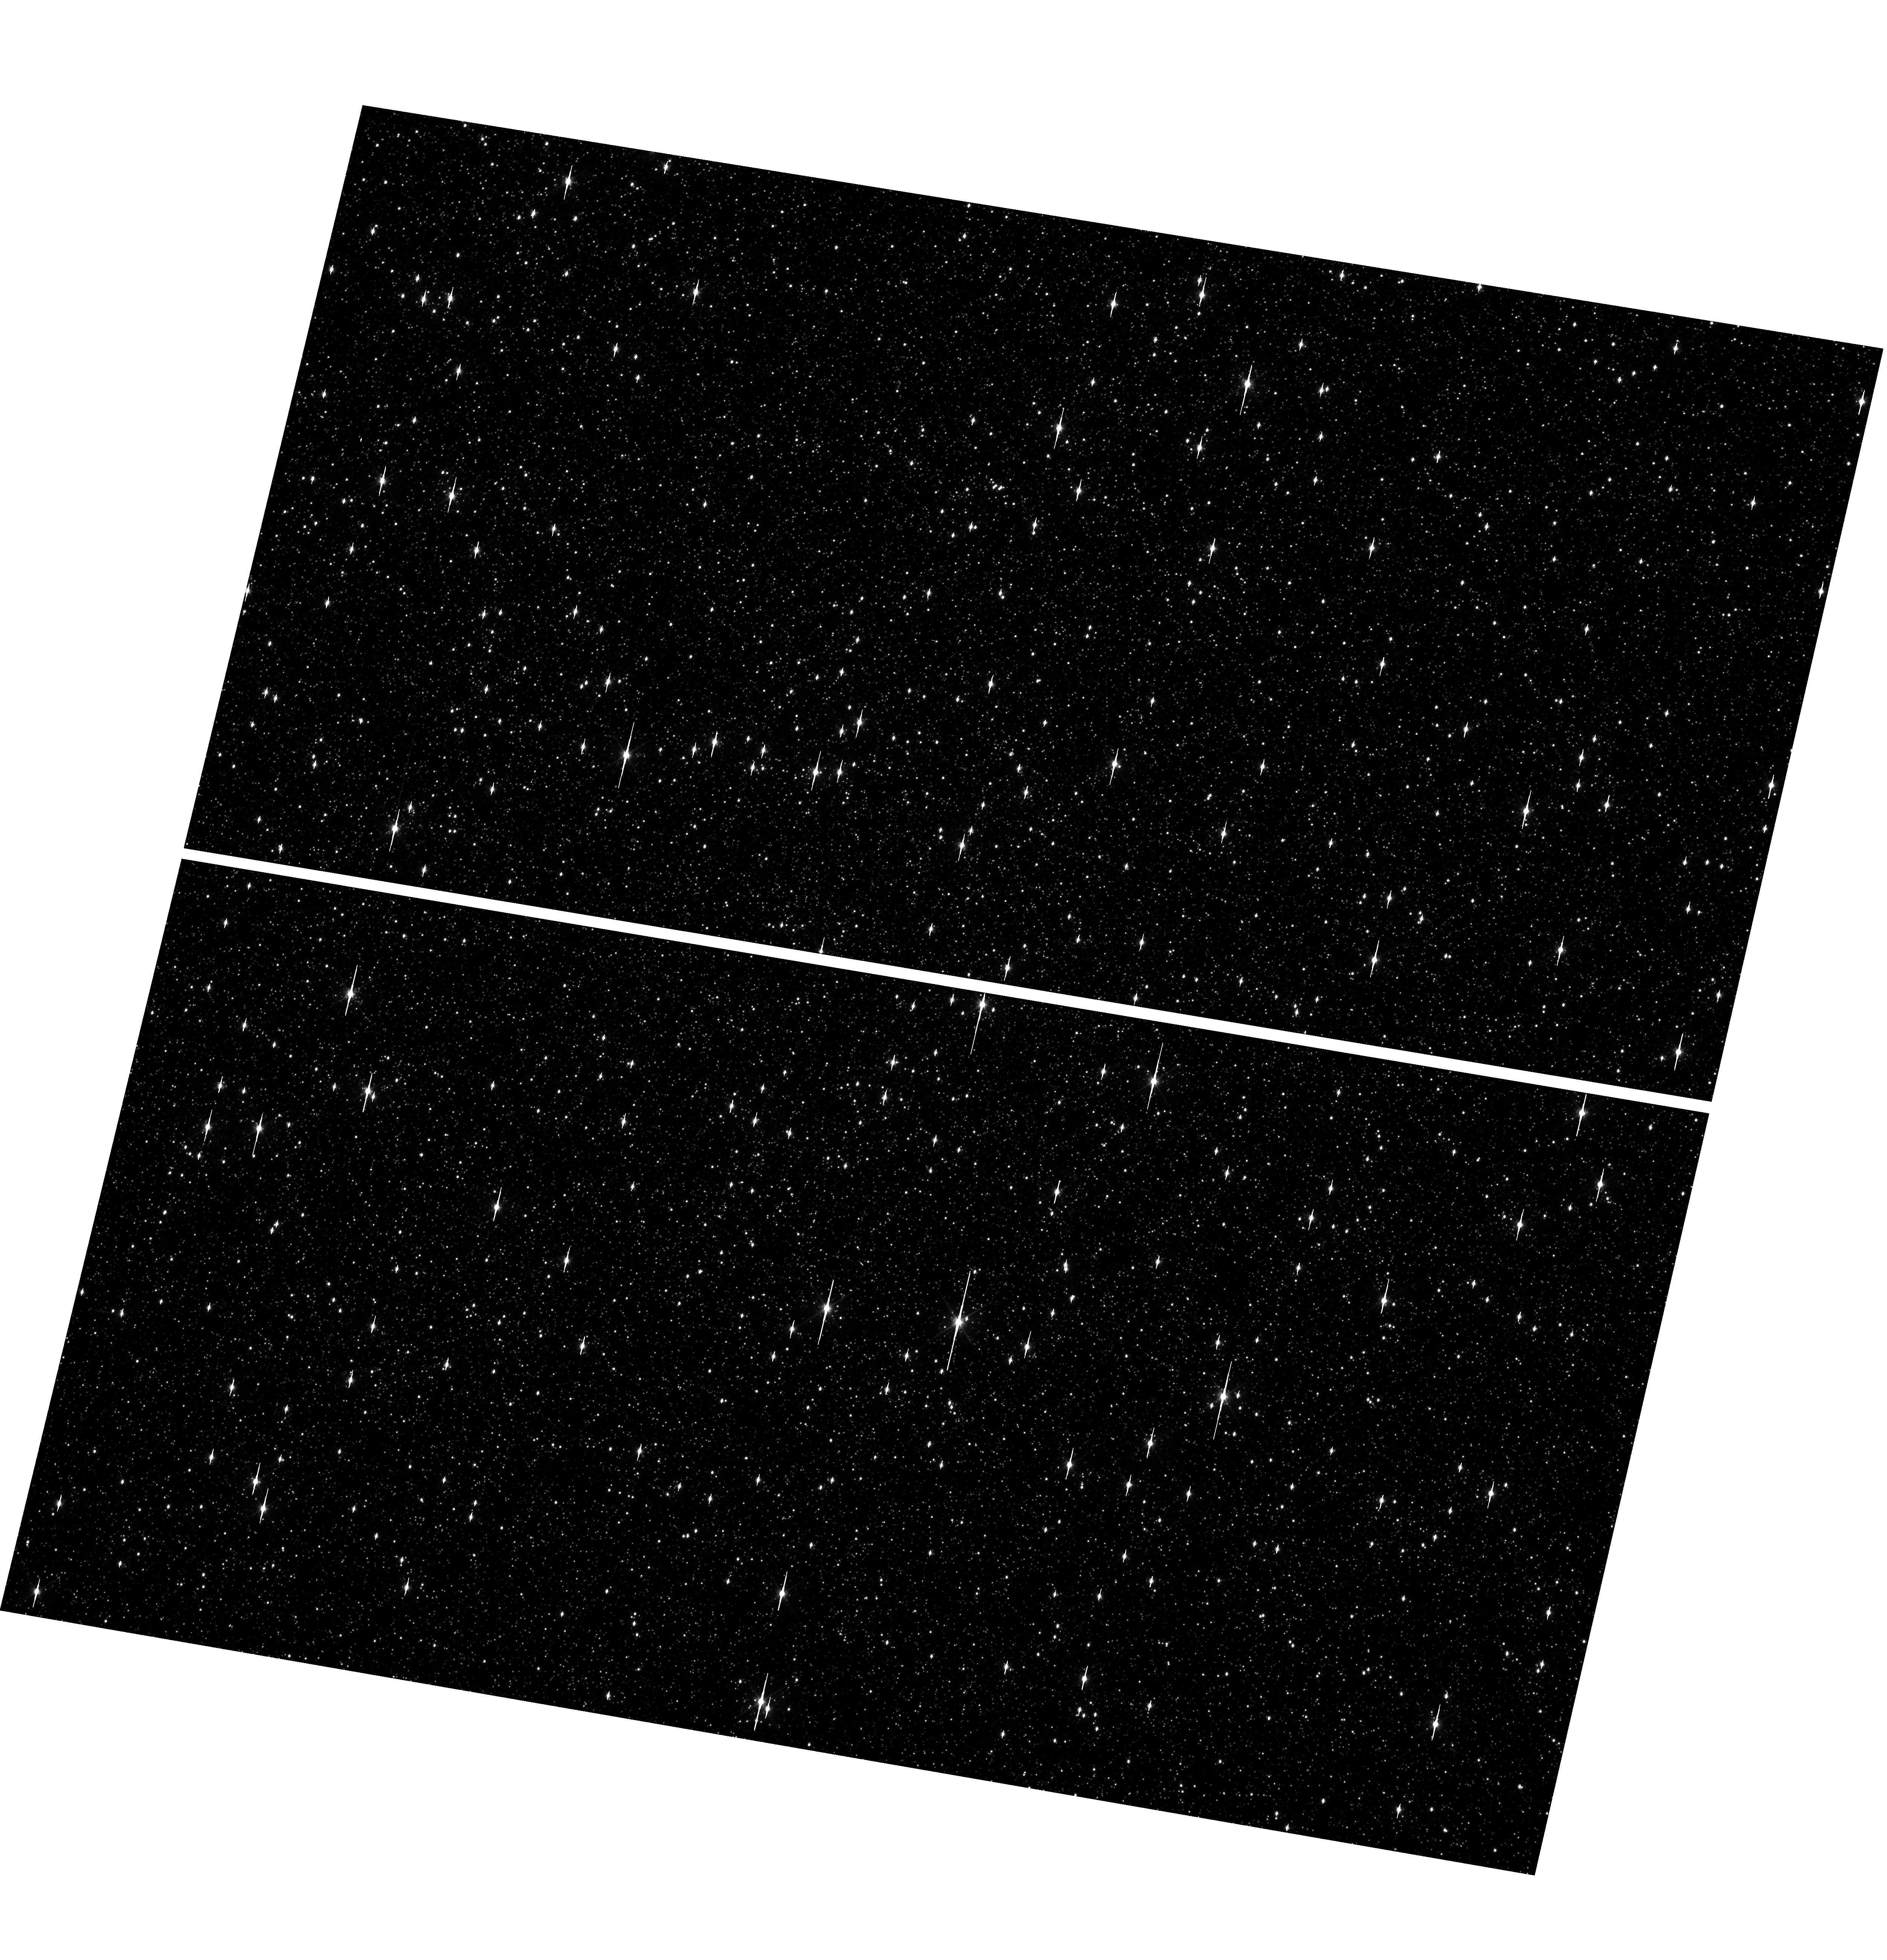
Target: OMEGACEN. Instrument: WFC3/UVIS. Filter: F606W. Exposure: 1 min. Observation ID: hst_17372_15_wfc3_uvis_f606w_if5h15

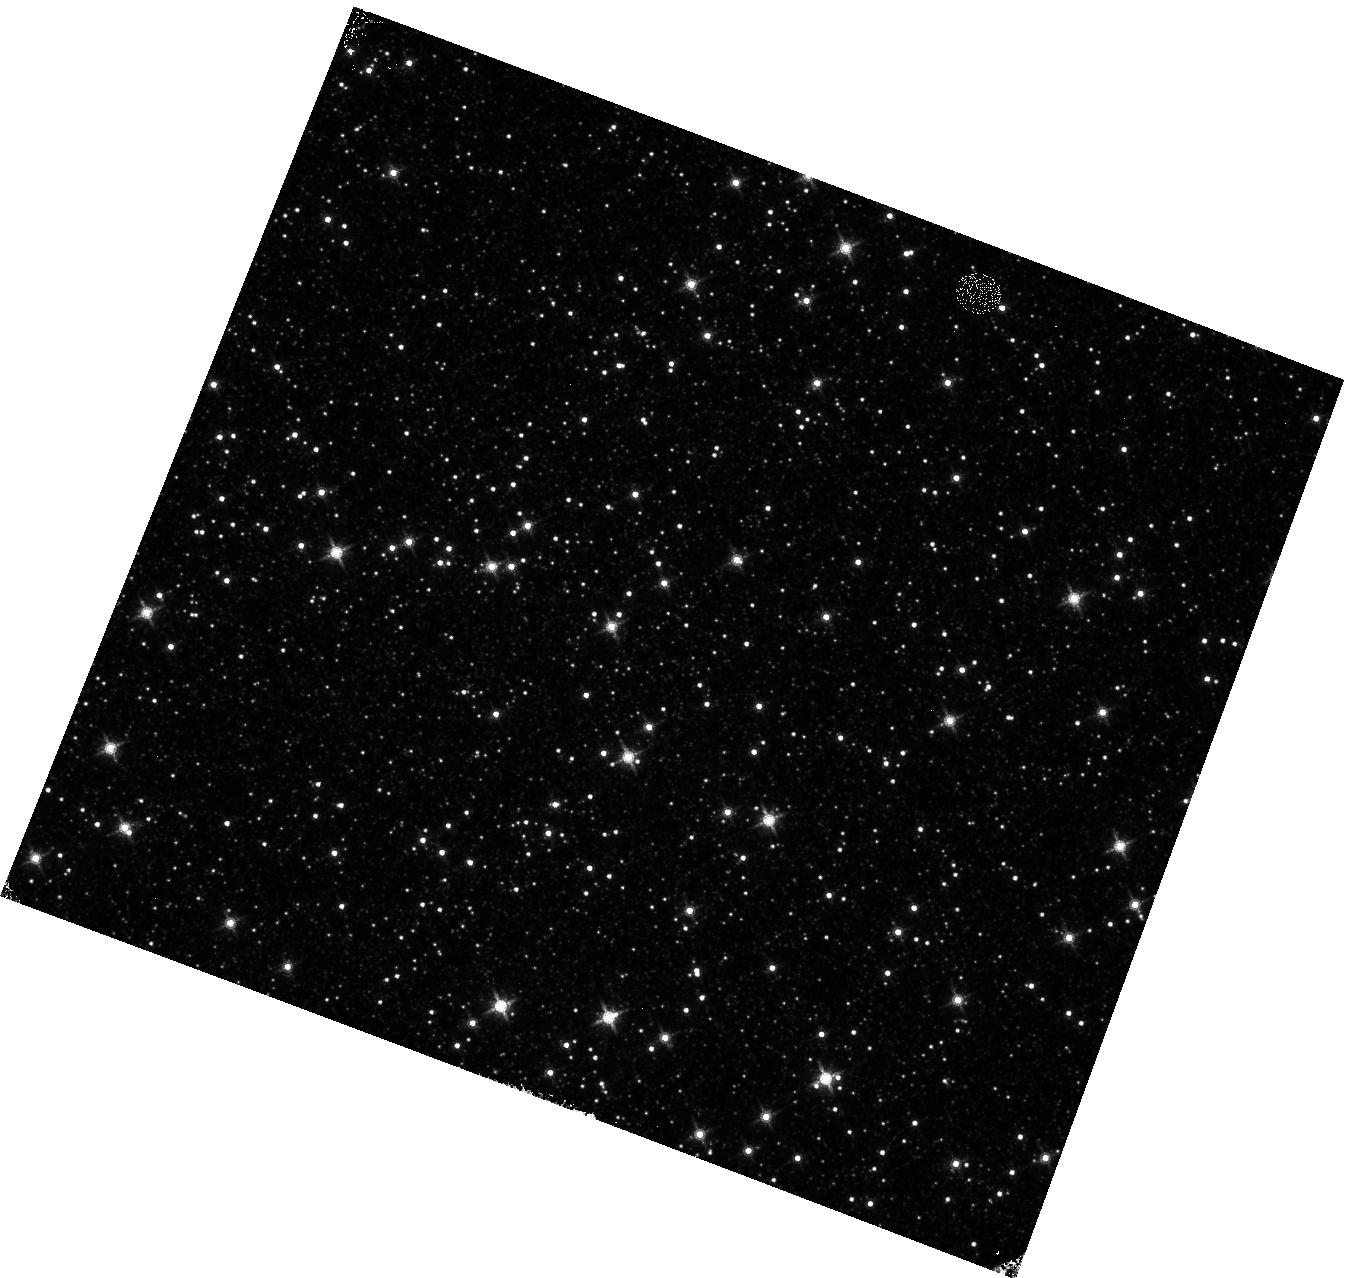
Target: OMEGACEN. Instrument: WFC3/IR. Filter: F160W. Exposure: 4 min. Observation ID: hst_17372_06_wfc3_ir_f160w_if5h06

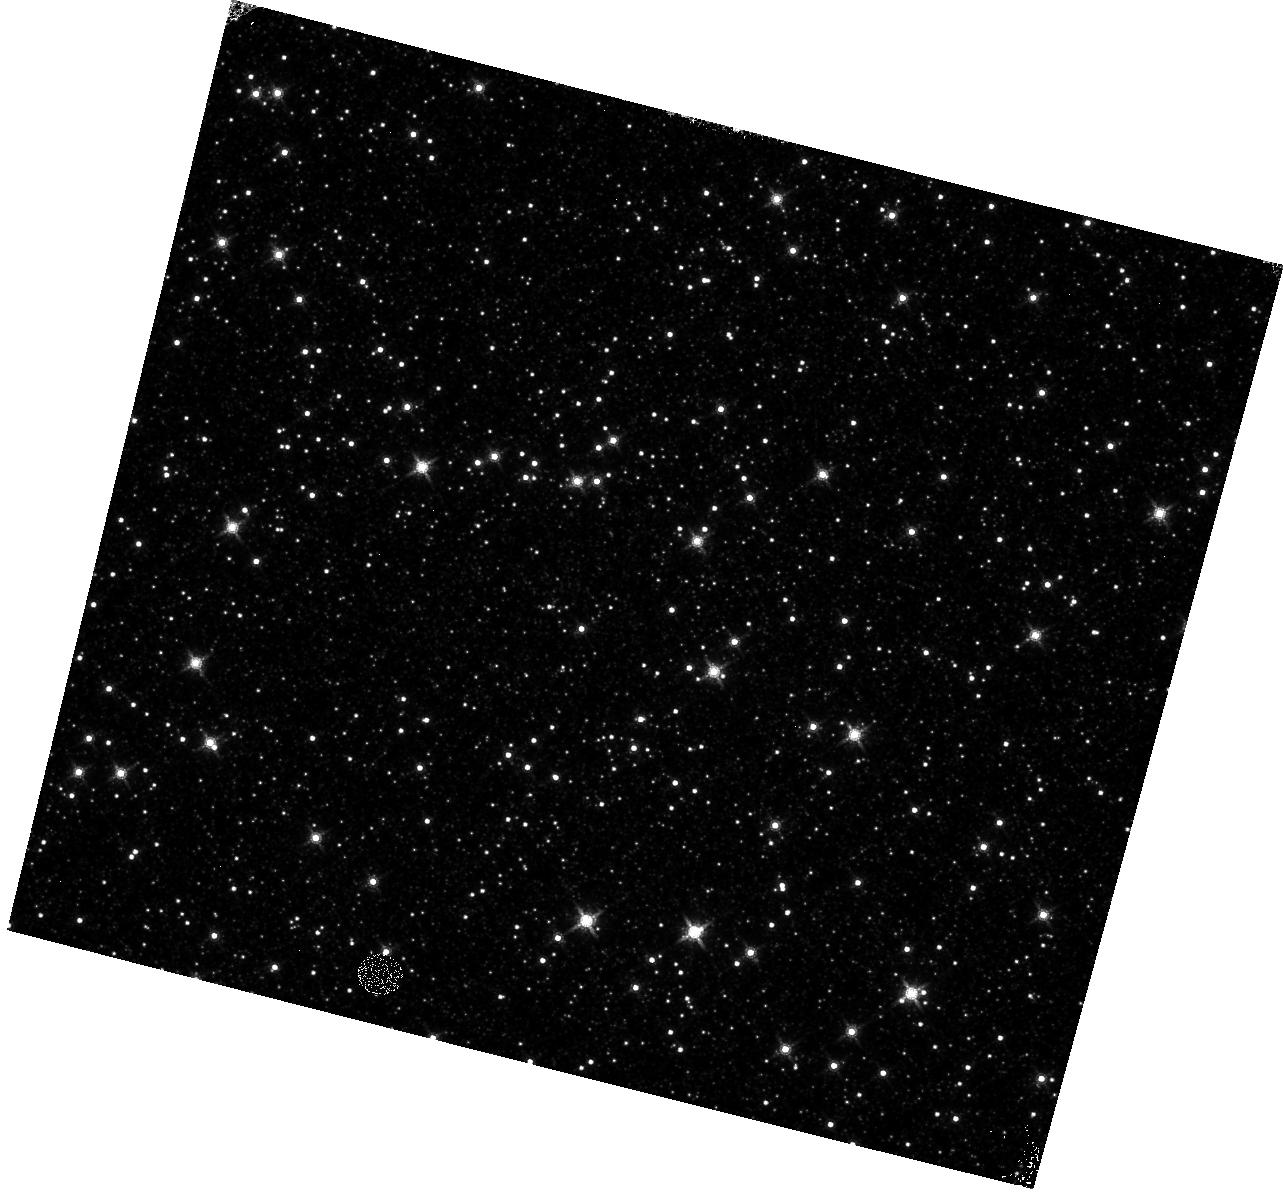
Target: OMEGACEN. Instrument: WFC3/IR. Filter: F160W. Exposure: 4 min. Observation ID: hst_17372_17_wfc3_ir_f160w_if5h17

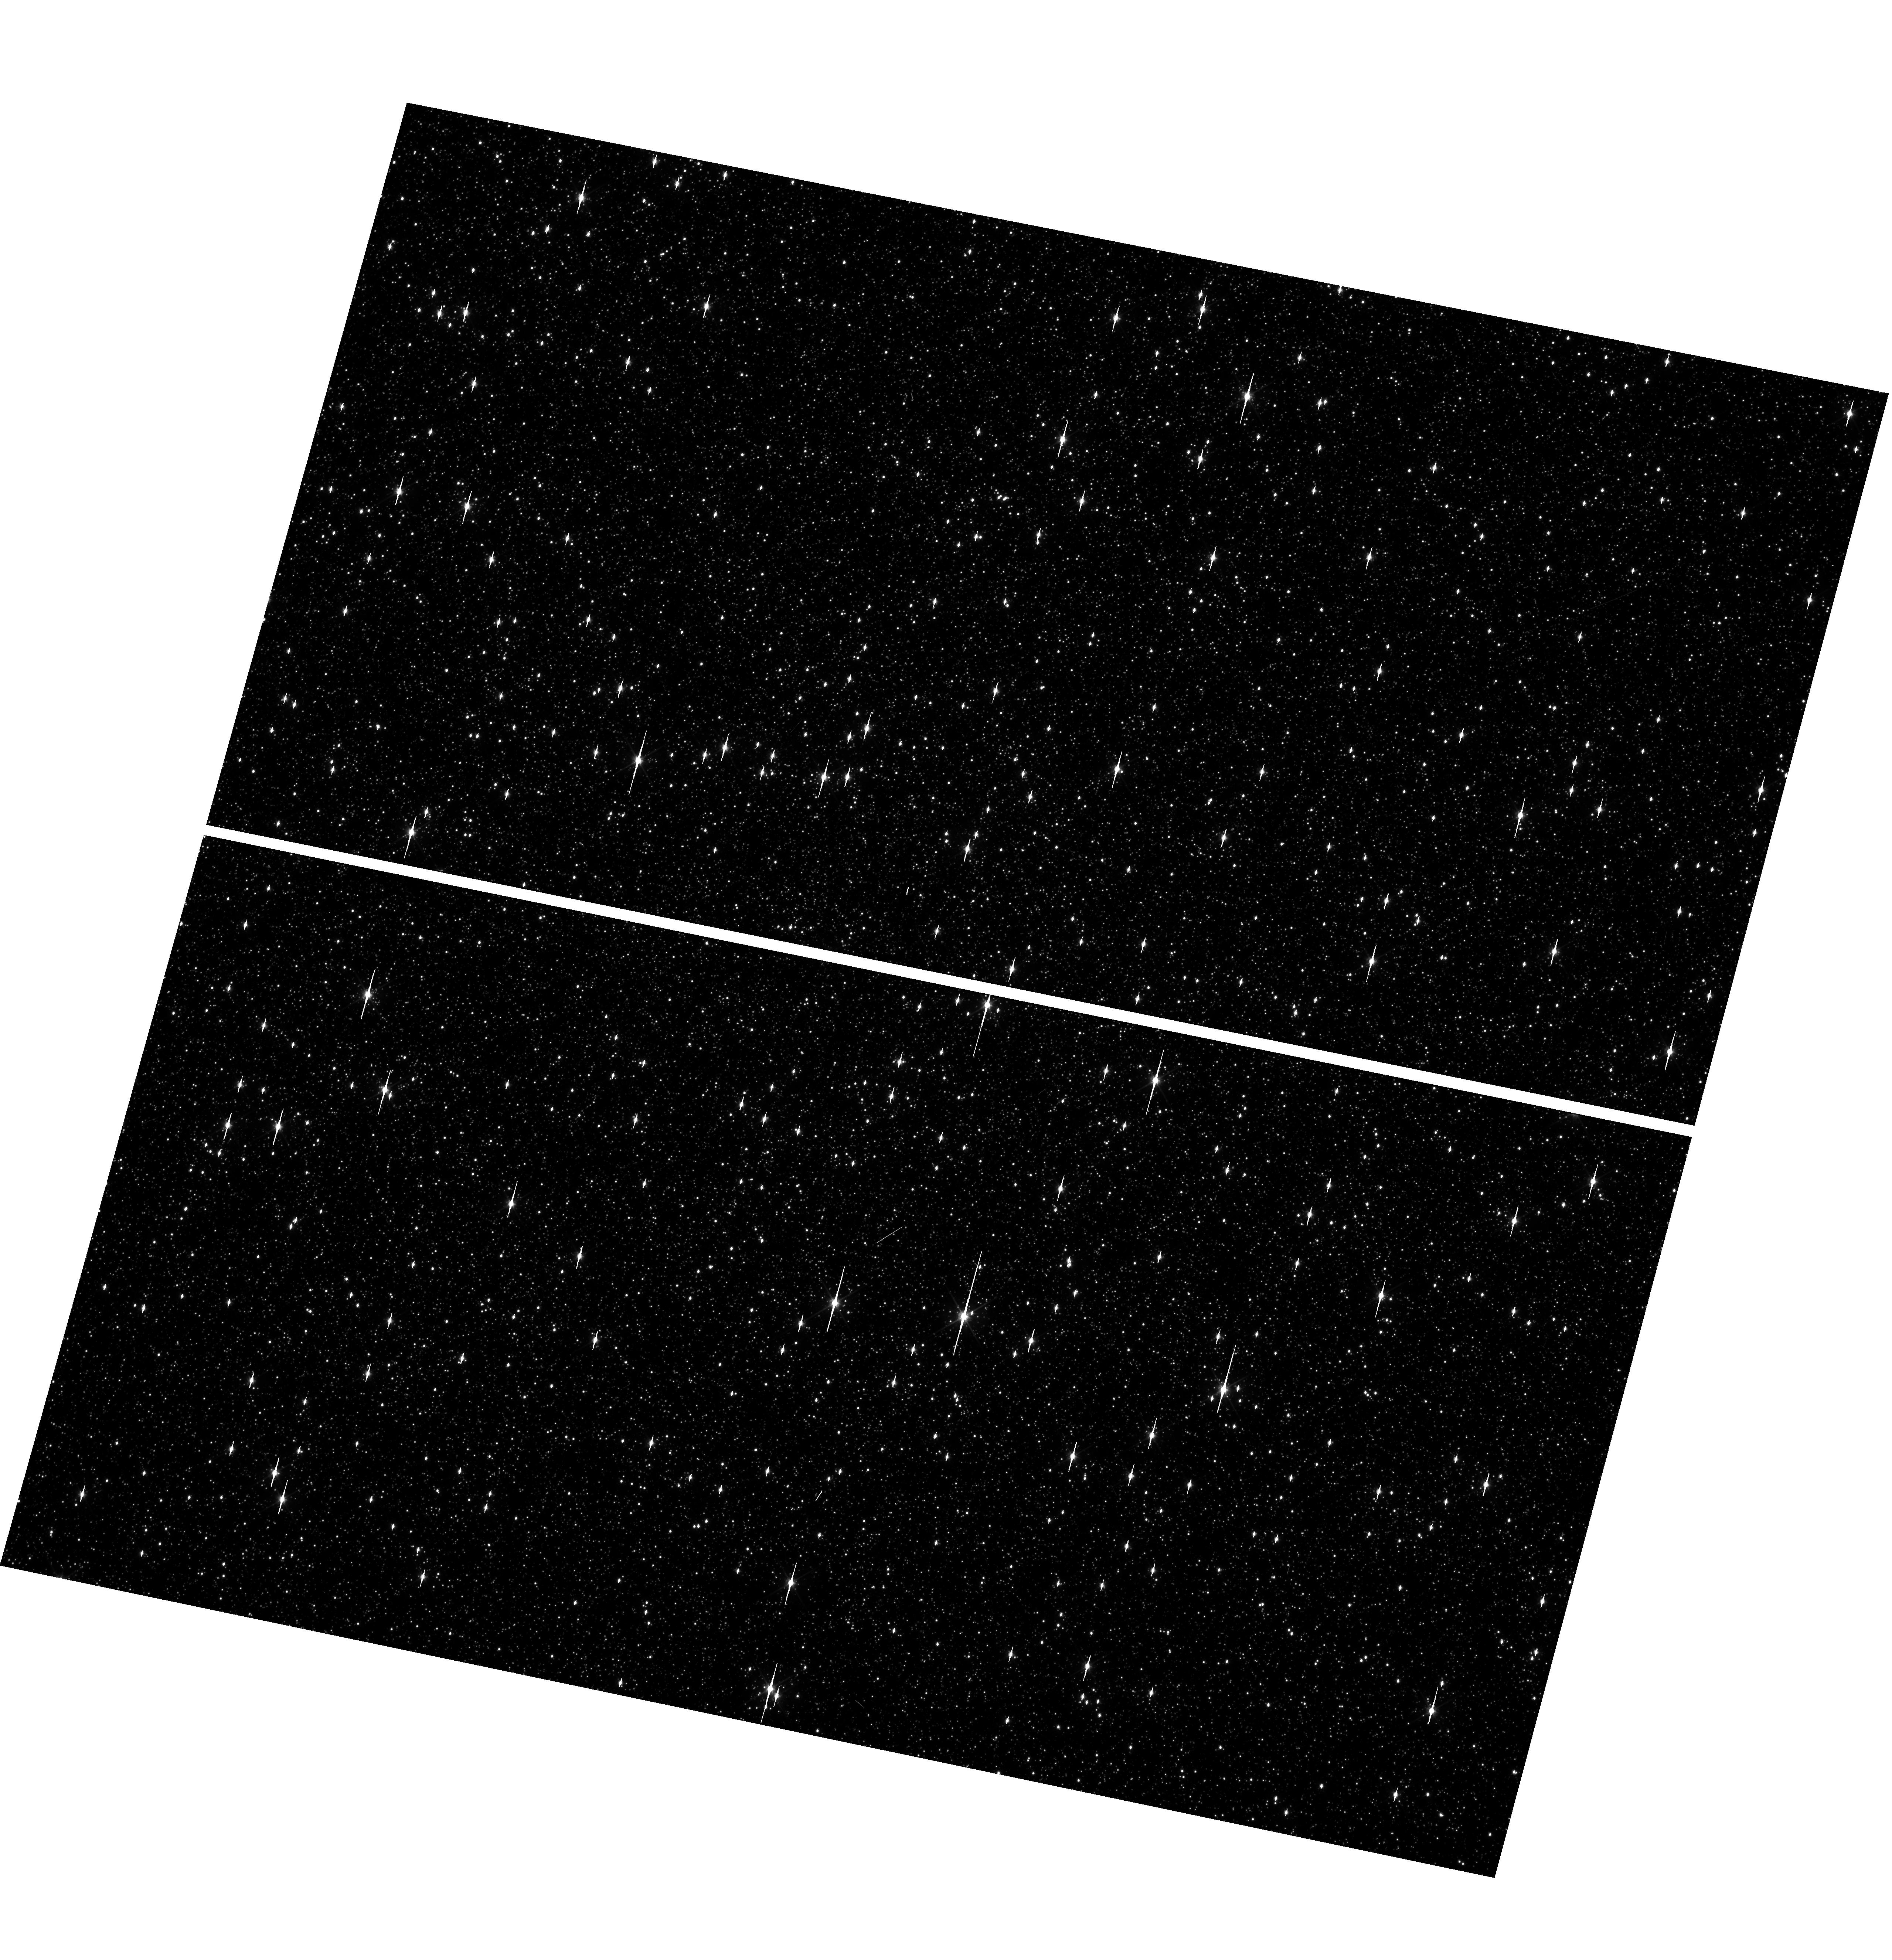
Target: OMEGACEN. Instrument: WFC3/UVIS. Filter: F606W. Exposure: 1 min. Observation ID: hst_17372_13_wfc3_uvis_f606w_if5h13

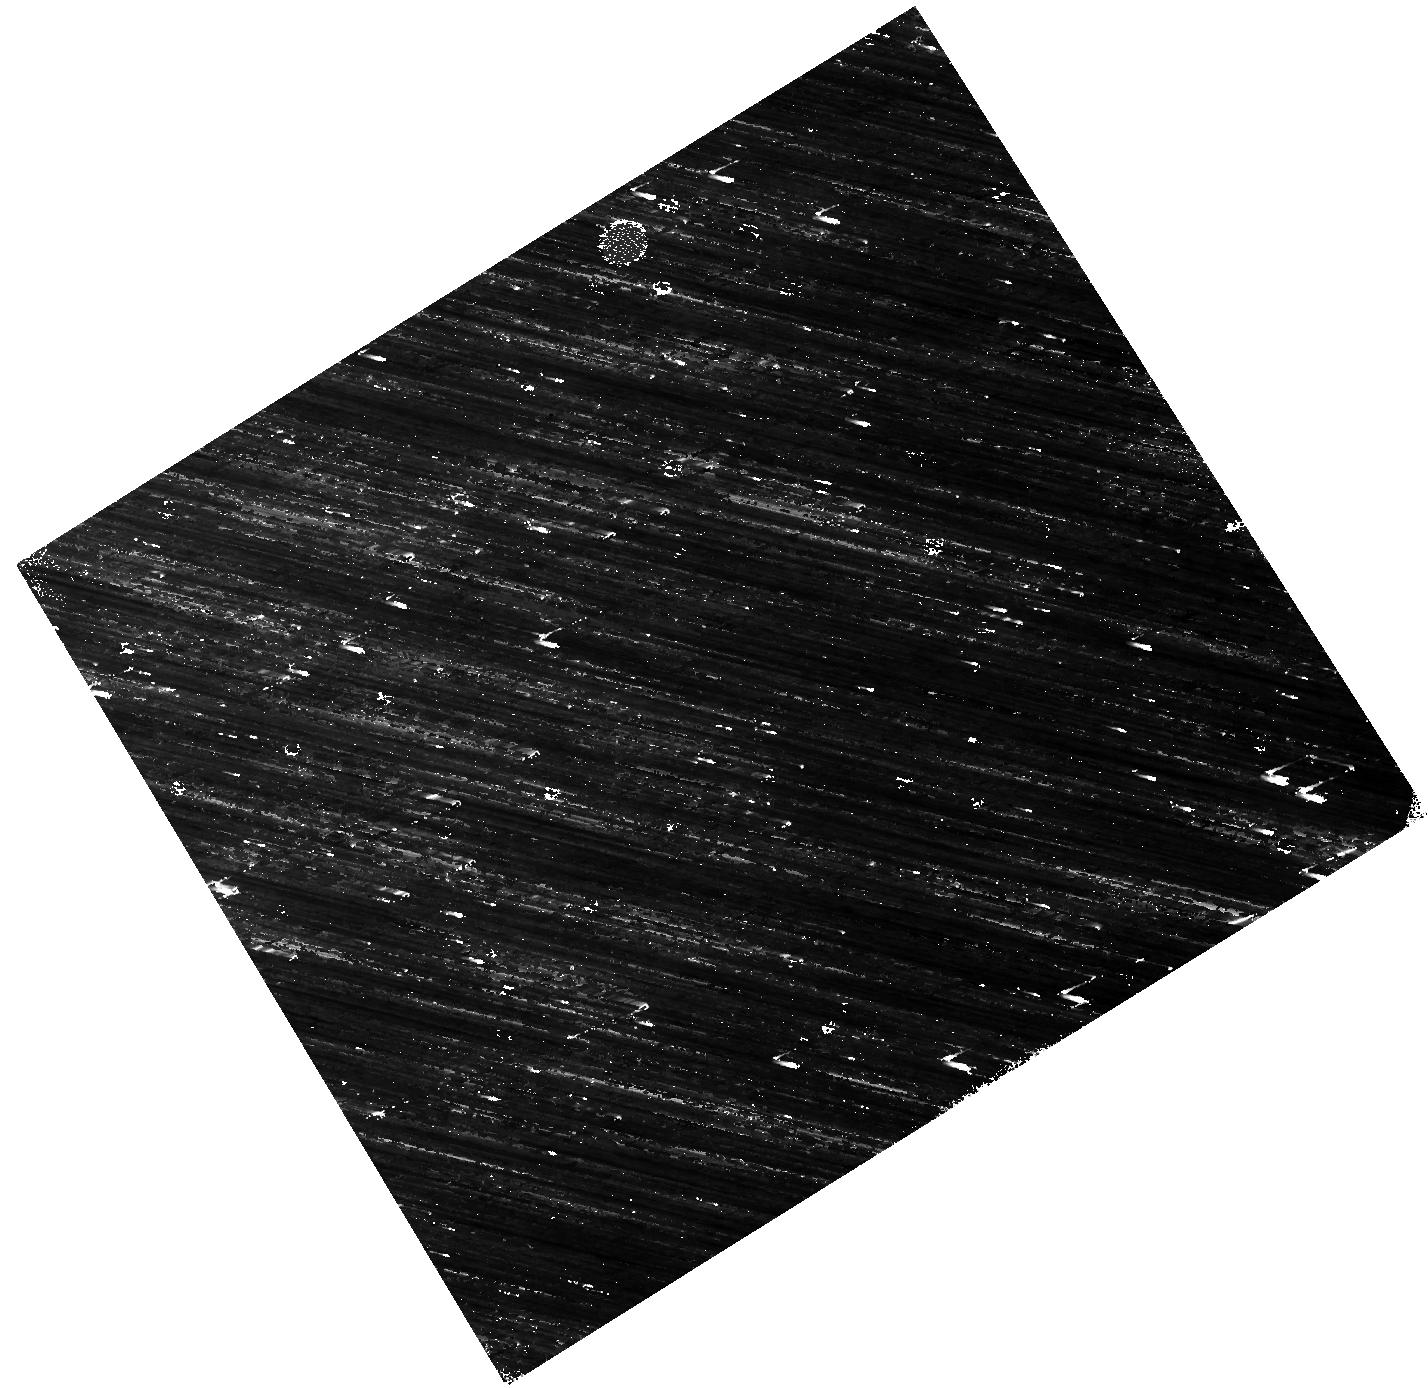
Target: OMEGACEN. Instrument: WFC3/IR. Filter: F160W. Exposure: 4 min. Observation ID: hst_17372_12_wfc3_ir_f160w_if5h12

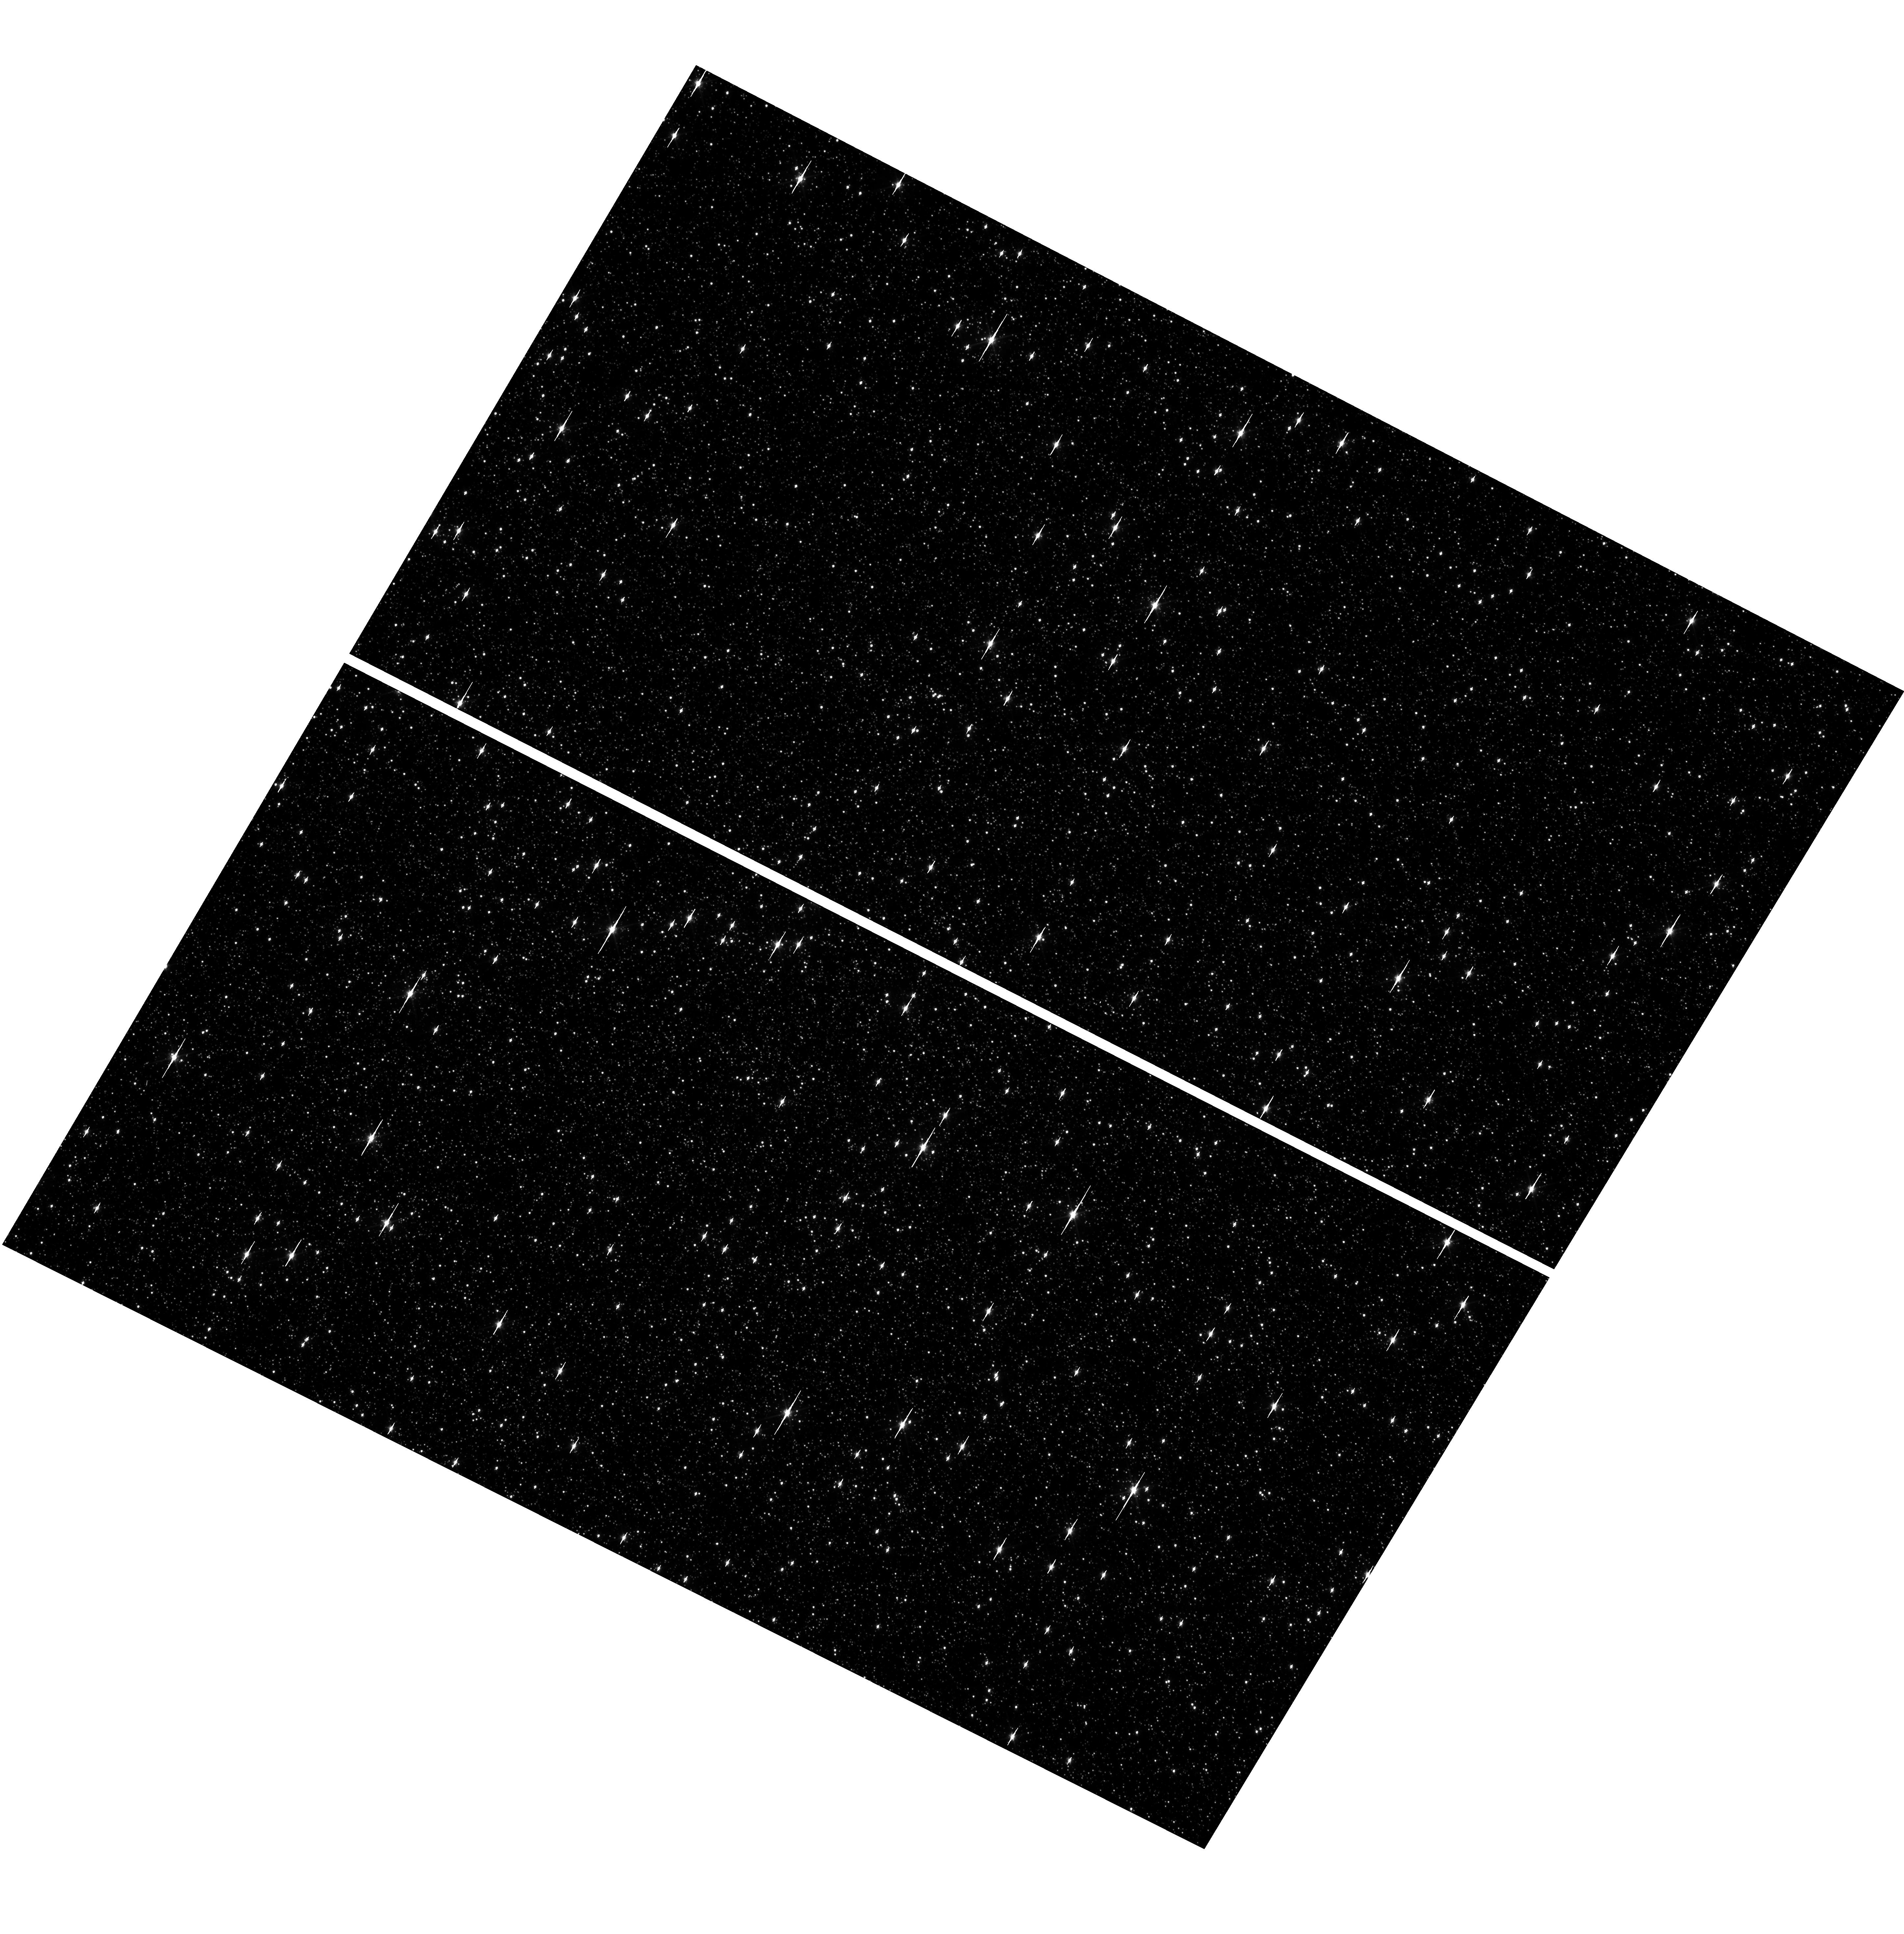
Target: OMEGACEN. Instrument: WFC3/UVIS. Filter: F606W. Exposure: 1 min. Observation ID: hst_17372_01_wfc3_uvis_f606w_if5h01

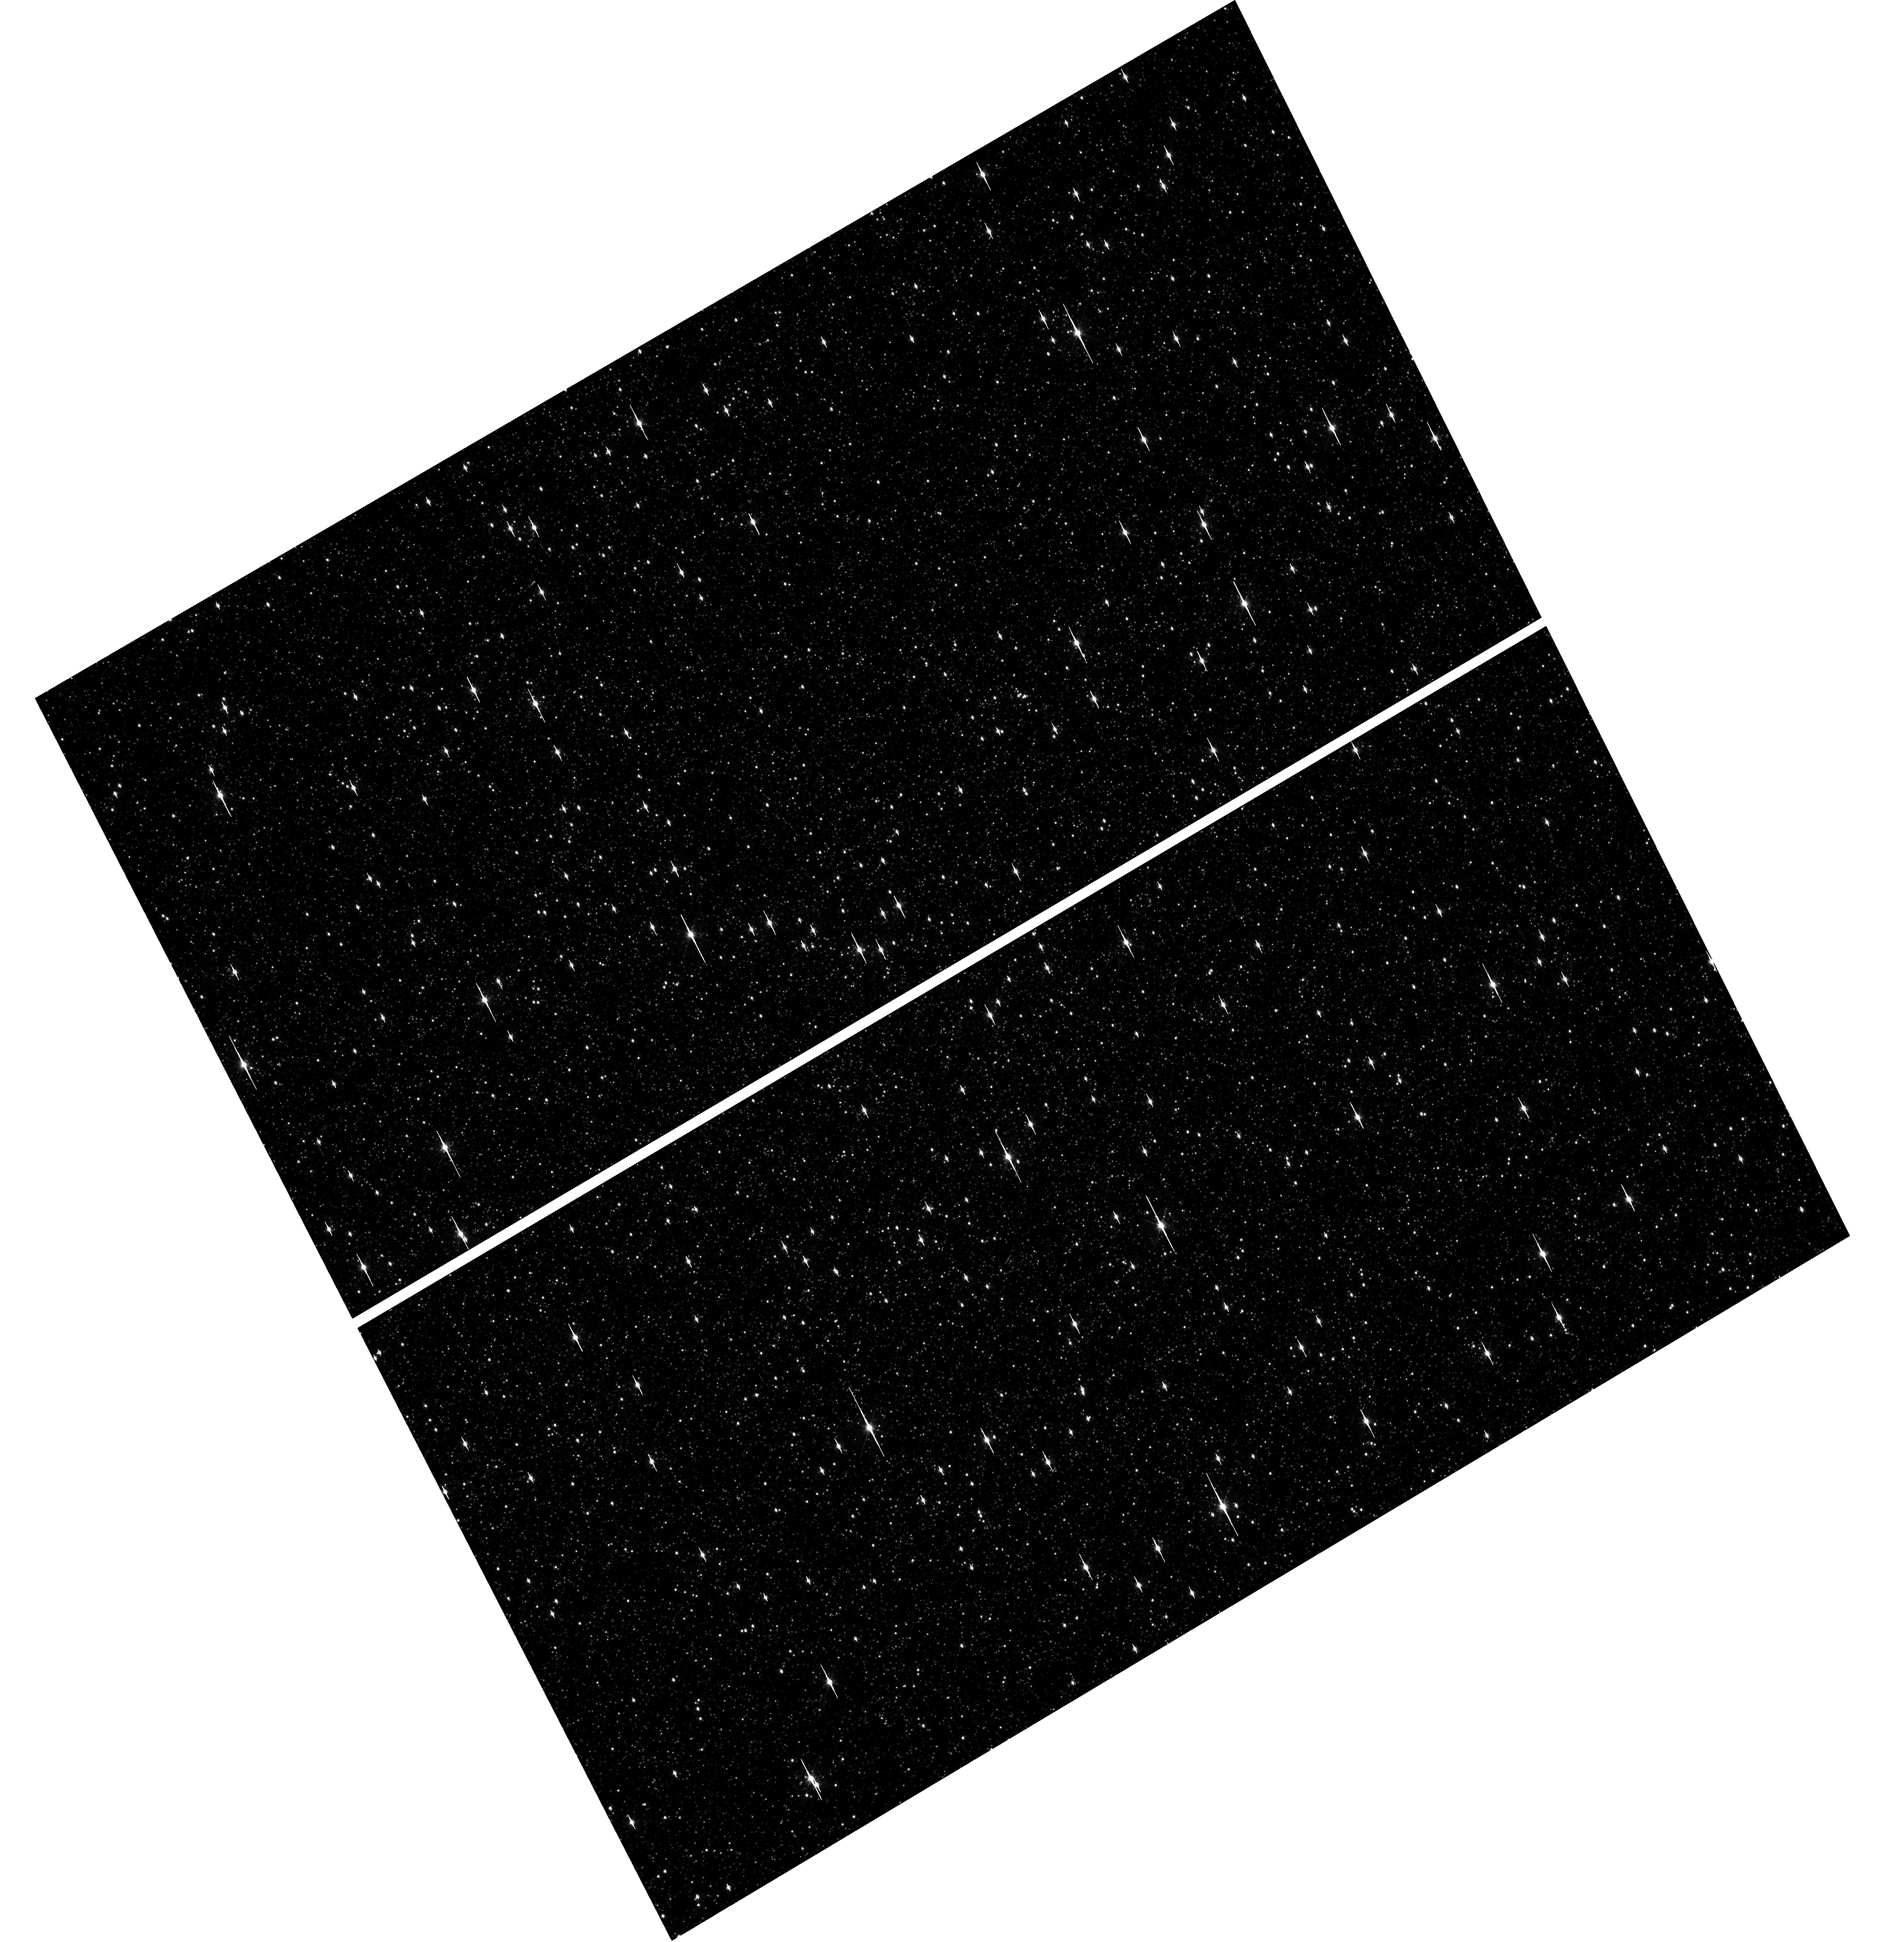
Target: OMEGACEN. Instrument: WFC3/UVIS. Filter: F606W. Exposure: 1 min. Observation ID: hst_17372_09_wfc3_uvis_f606w_if5h09

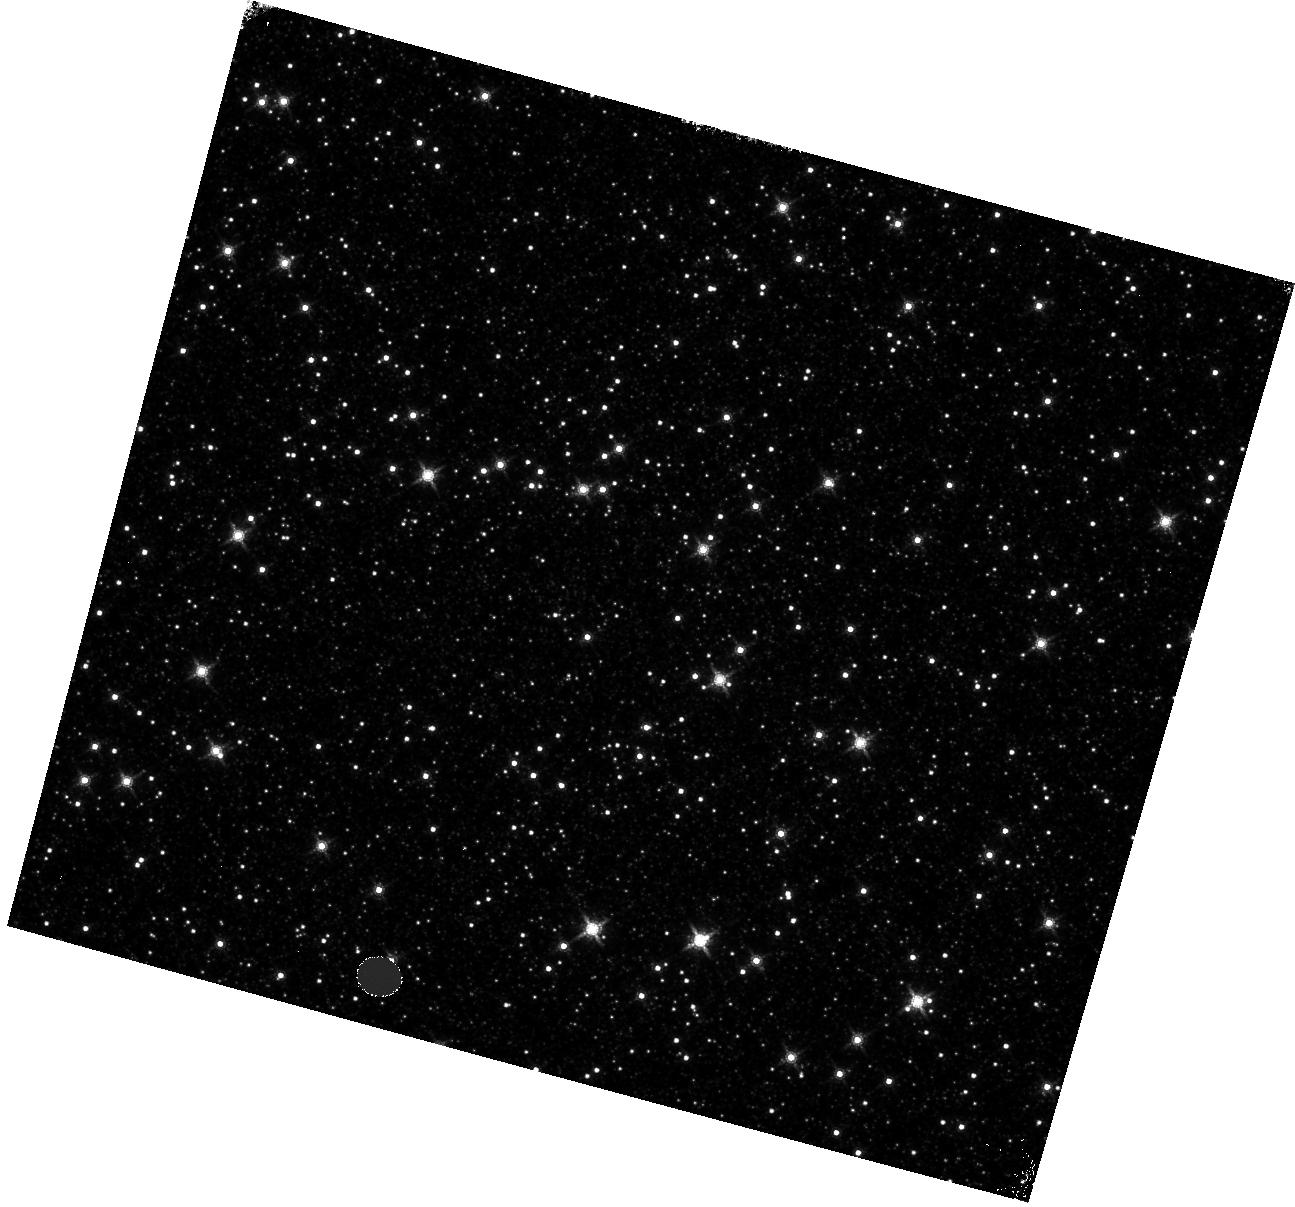
Target: OMEGACEN. Instrument: WFC3/IR. Filter: F160W. Exposure: 4 min. Observation ID: hst_17372_16_wfc3_ir_f160w_if5h16

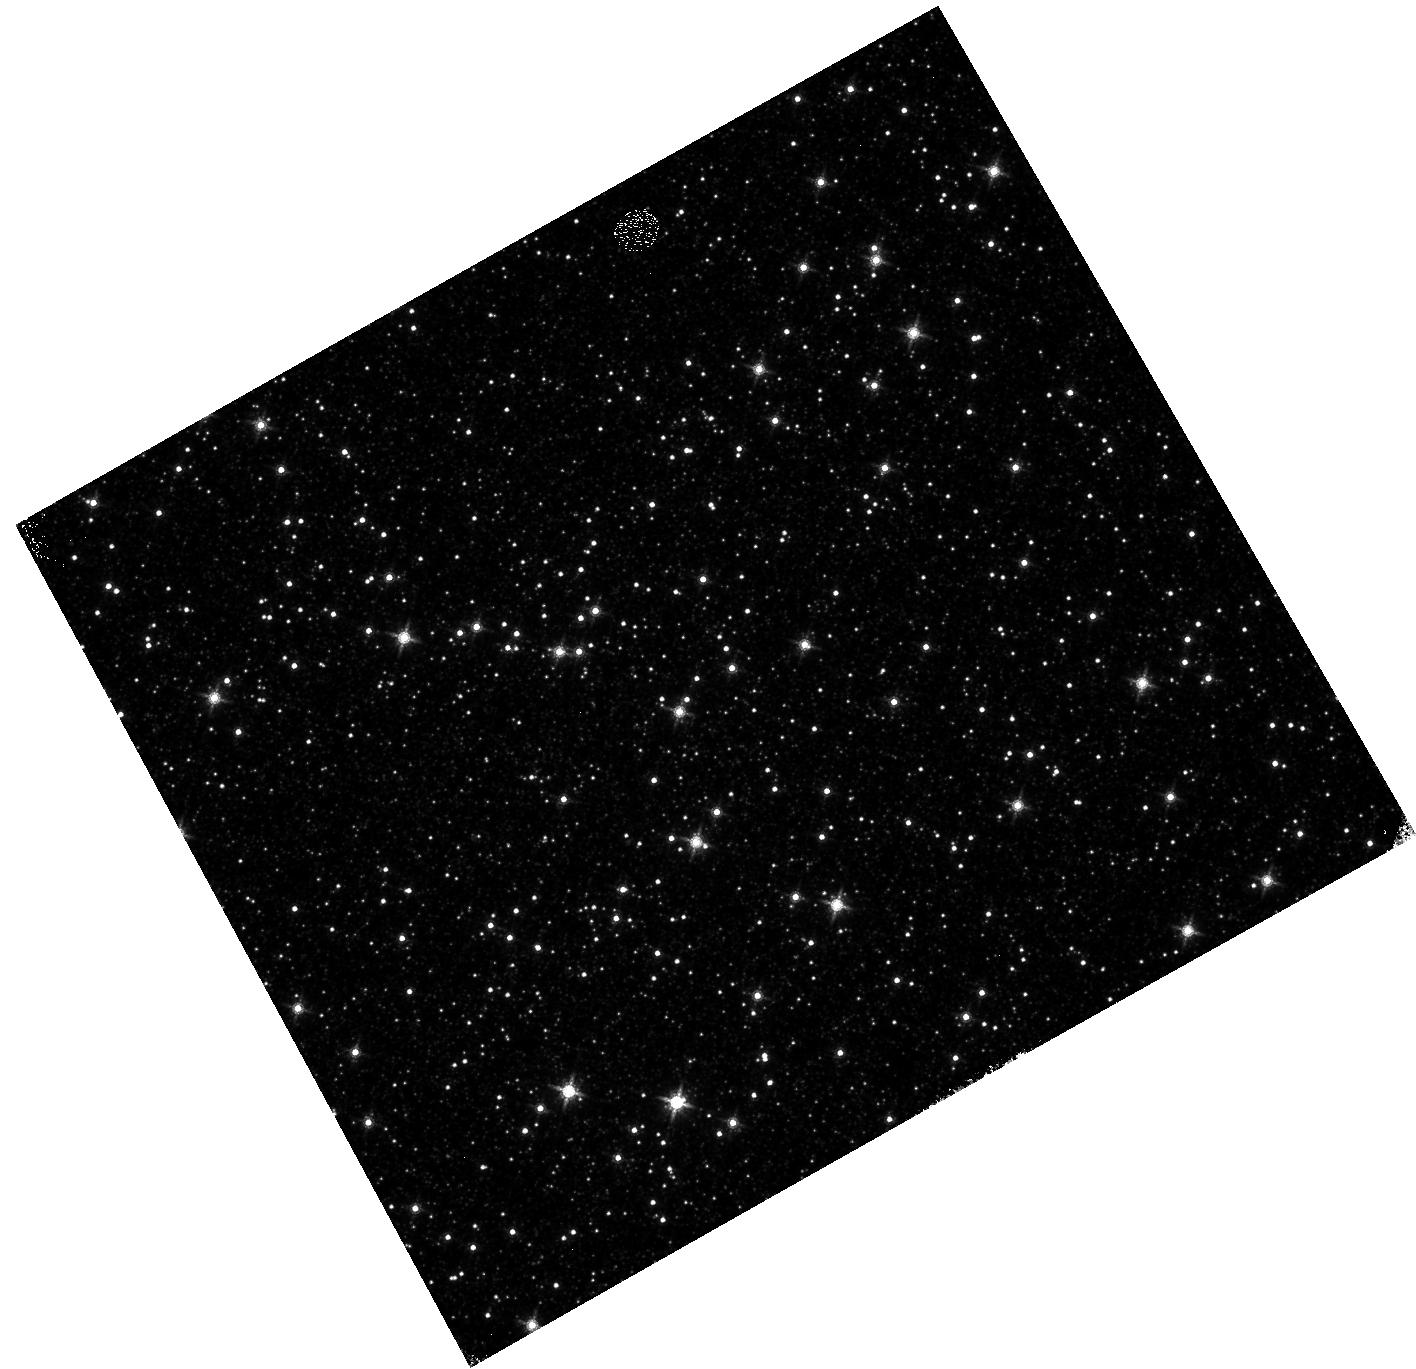
Target: OMEGACEN. Instrument: WFC3/IR. Filter: F160W. Exposure: 4 min. Observation ID: hst_17372_10_wfc3_ir_f160w_if5h10

WFC3 Astrometric Scale Monitoring (PI: Martlin, Catherine A)

The standard astrometric catalog in the field of globular cluster Omega Cen has been used to examine the geometric distortion of WFC3 UVIS and IR as function of wavelength in multi-cycle calibration programs over last 11 years of WFC3 on HST board. All observations from these programs have been reduced and provided the multi-wavelength geometric distortion in UVIS and IR detector. The derived geometric distortion coefficients implemented in the IDCTAB format are used in the HST pipe-line to correct for a ~7% distortion in WFC3/UVIS and IR images down to <1%. Additional to multi-wavelength WFC3 geometric distortion, all observations of Omega Cen taken through F606W and F160W UVIS and IR filters respectively during the last 11 years (all together 12 epochs) were used to look for time dependency of UVIS and IR geometric distortion and the effect of the scale change due to the thermal breathing. The results of the stability WFC3 geometric distortion published in WFC3-ISR-2015-02 (Kozhurina-Platais & Anderson, 2015), WFC3-ISR-2019-09 (Martlin, Kozhurina-Platais), have show that the UVIS geometric distortion is stable over 10 years on-orbit within 0.05 pixels or 2 mas in UVIS. The results of WFC3/IR published in WFC3-ISR-09-19 (M. McKay, Kozhurina-Platais, et al) have show that the IR geometric distortion is stable over 10 years on orbits within 0.1 pixel or 2 mas. The same observations were used to examine the WFC3/UVIS and IR photometric changes with time (WFC3-ISR-2020-05, Kozhurina-Platais, Bagget). The purpose of this calibration proposal is to continue the monitor of the WFC3 geometric distortion stability of over time. The observations of Omega Cen through the UVIS F606W filter and the F160W IR filter will be used to derive the skew and scale terms of the geometric distortion and look for any secular changes over time.